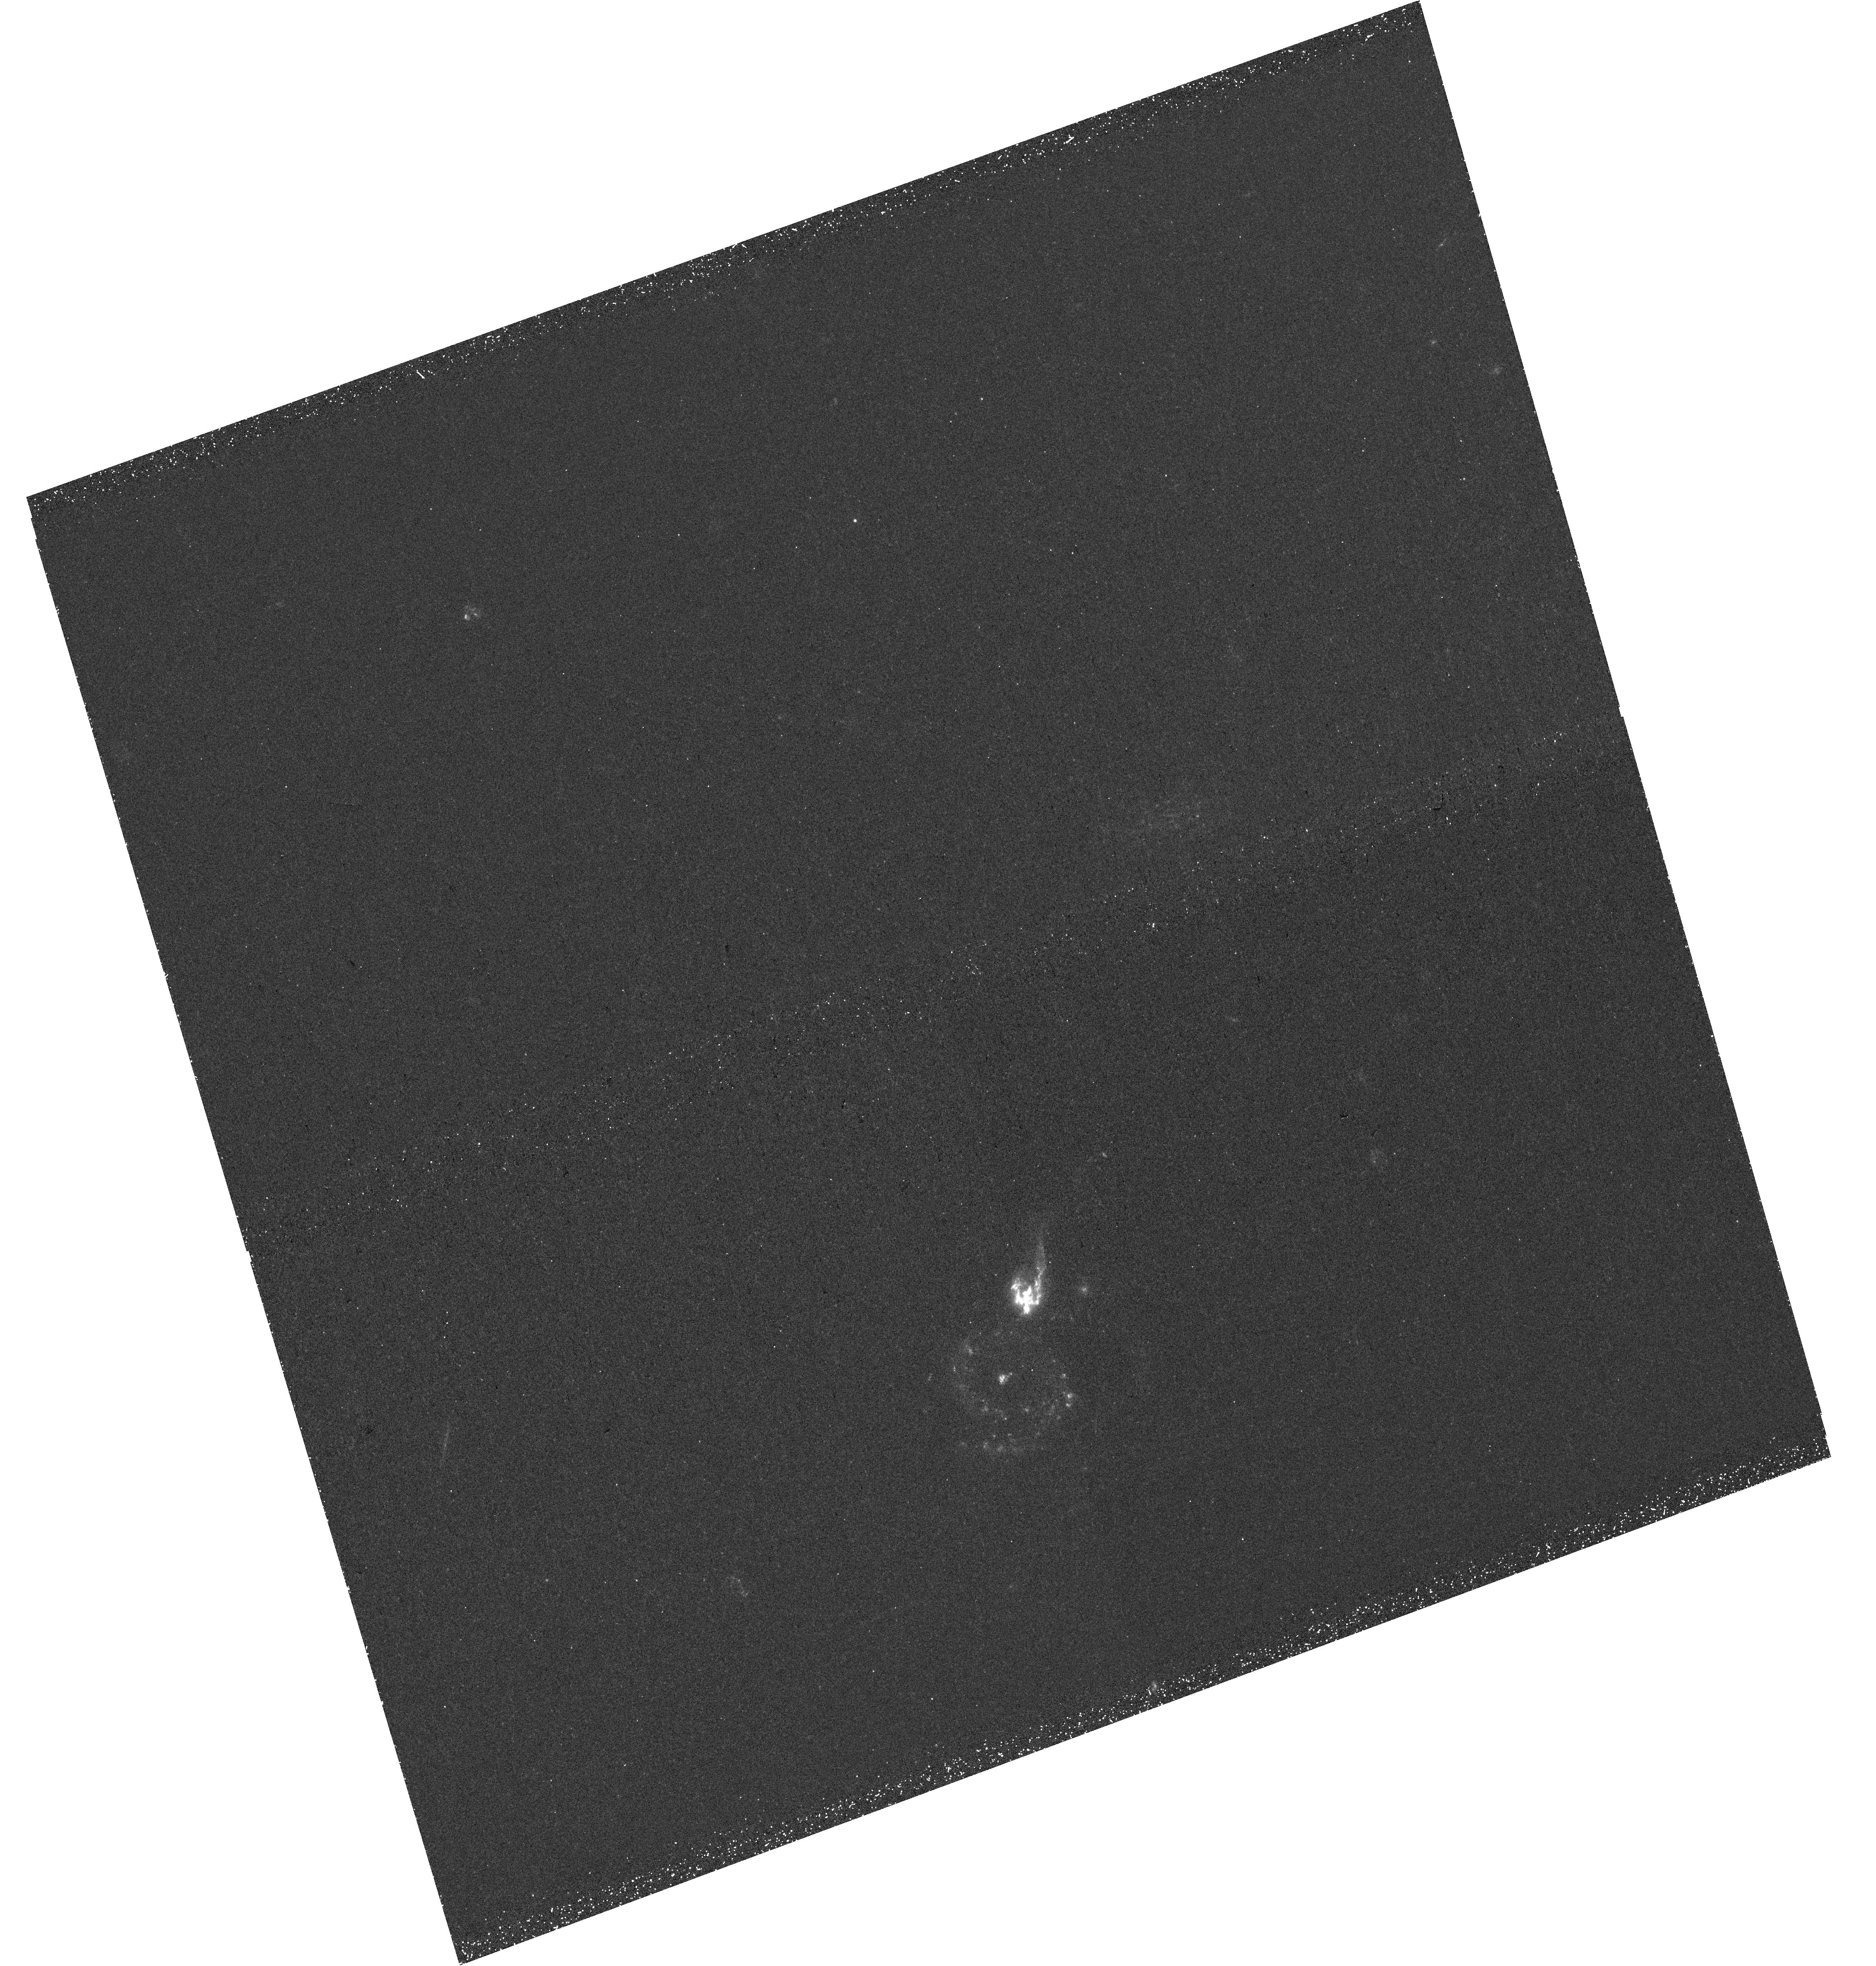
Target: SBS1520+503. Instrument: WFC3/UVIS. Filter: F275W. Exposure: 44 min. Observation ID: hst_16845_02_wfc3_uvis_f275w_iera02

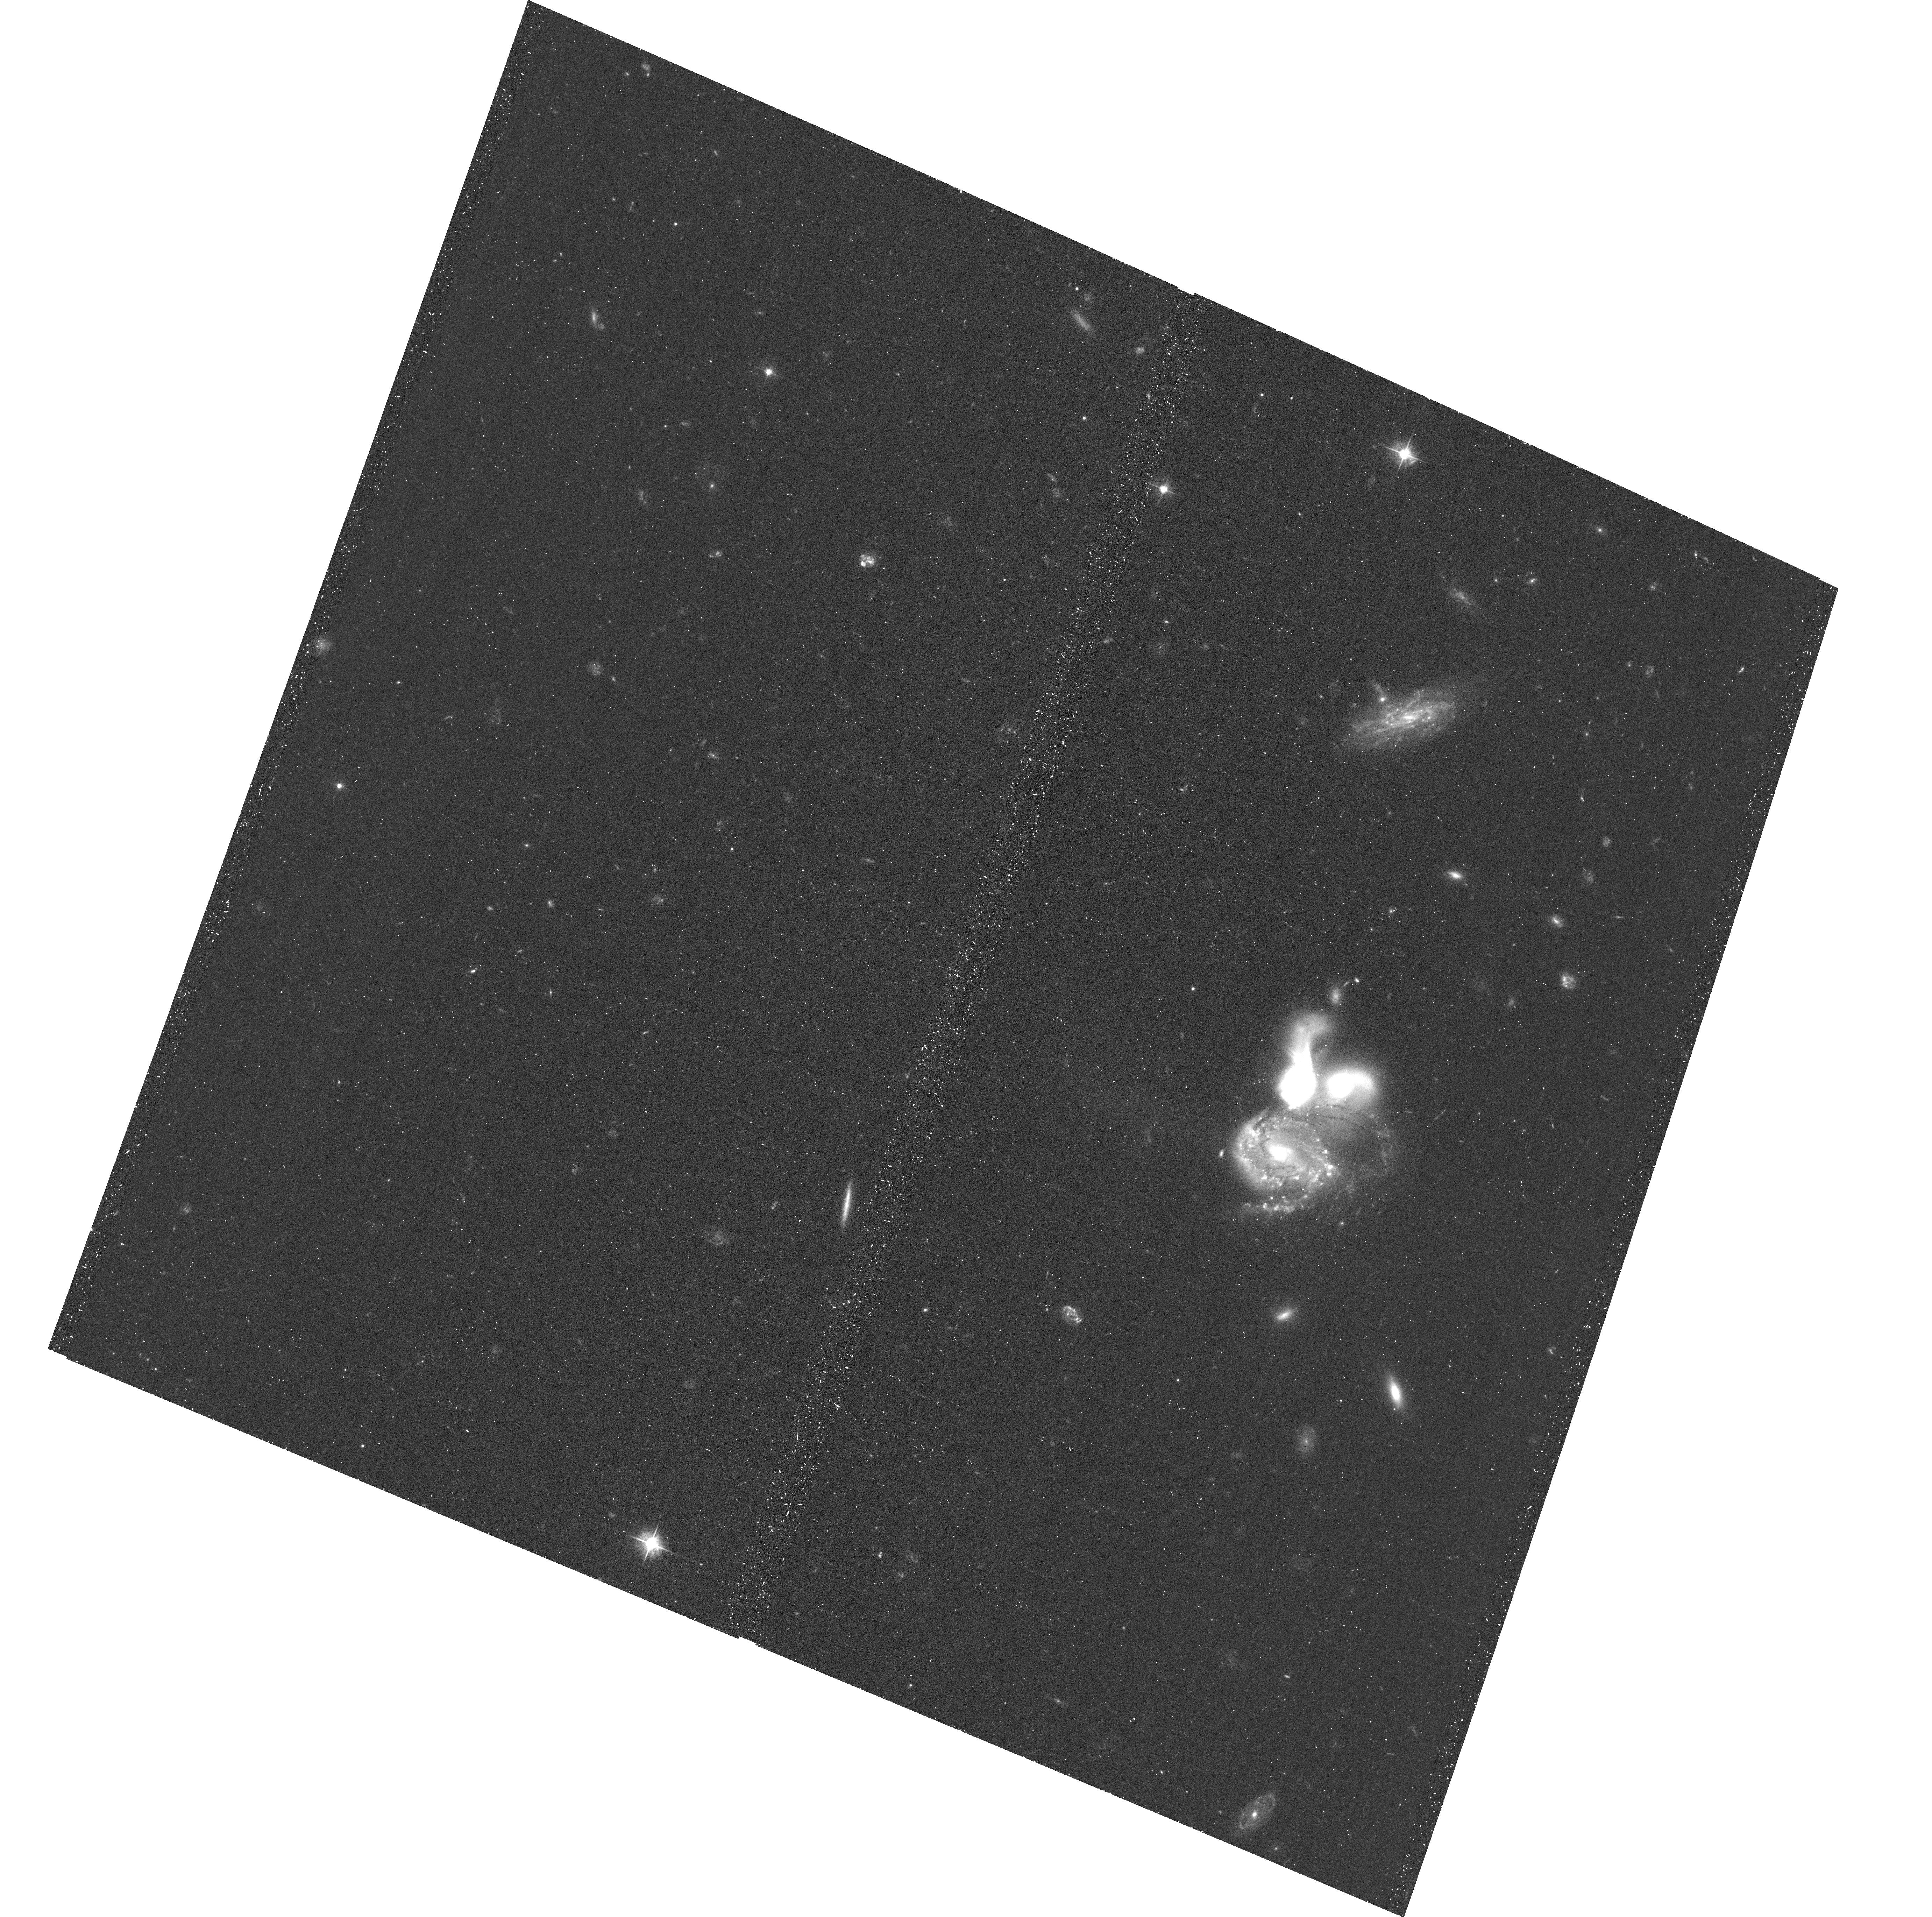
Target: SBS1520+503. Instrument: ACS/WFC. Filter: F475W. Exposure: 24 min. Observation ID: hst_16845_01_acs_wfc_f475w_jera01

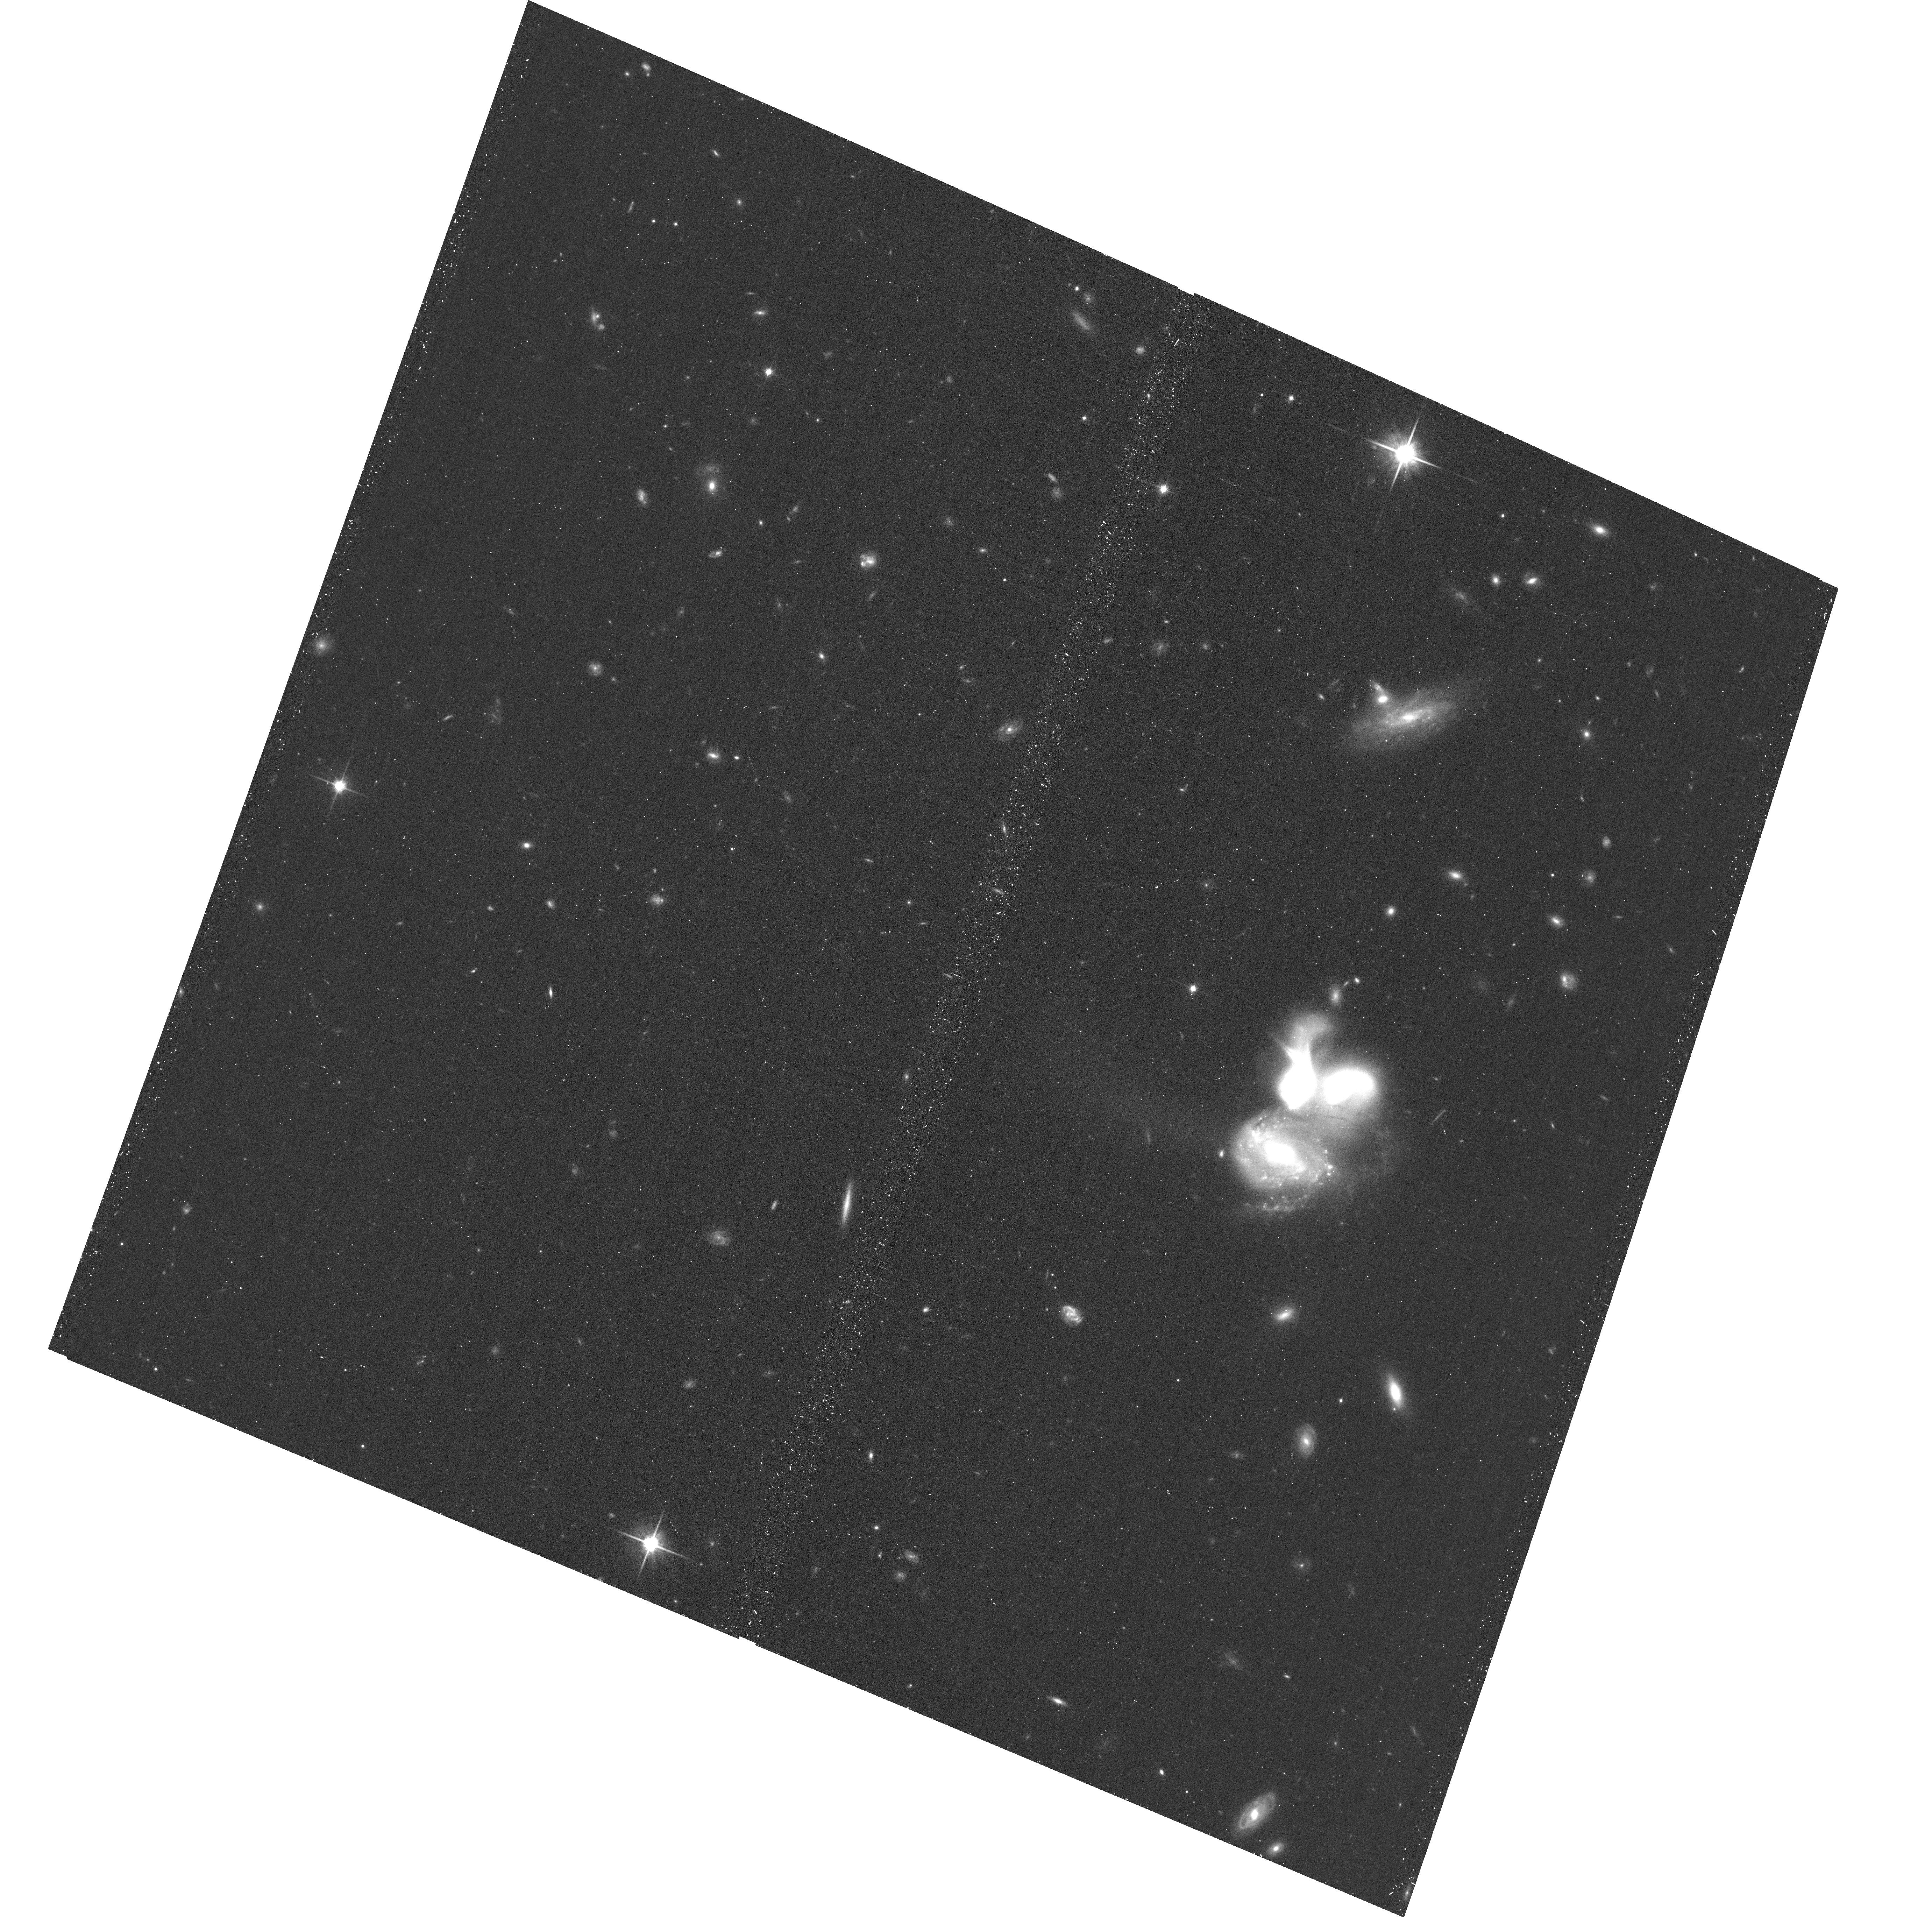
Target: SBS1520+503. Instrument: ACS/WFC. Filter: F814W. Exposure: 12 min. Observation ID: hst_16845_01_acs_wfc_f814w_jera01

A BCG in the making from wet major mergers (PI: Sun, Ming)

The brightest central galaxies (BCGs) are the largest and the most massive galaxies in the universe. Their origin is still under debate but major mergers should play a key role. While there have been several dramatic examples of local BCGs forming via dry mergers, BCGs are believed to mainly form with wet major mergers at high z and there has not been a local analog of such systems. We have searched for BCGs forming via wet major mergers in the local universe and have found a spectacular example of a trio of star forming galaxies with comparable luminosities and within 15 kpc from each other. We propose joint Chandra/HST observations to study AGN, ULXs, diffuse X-ray emission and mergers in this rare system. The results will shed light on the important early stage of BCG formation.